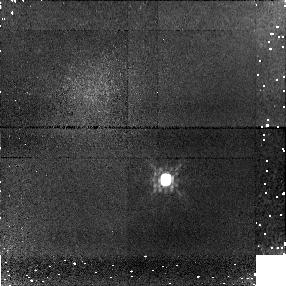
Target: SDSS-092615+584721
Instrument: NICMOS/NIC1
Filter: F110W
Exposure: 16 min
Observation ID: n8nh17010

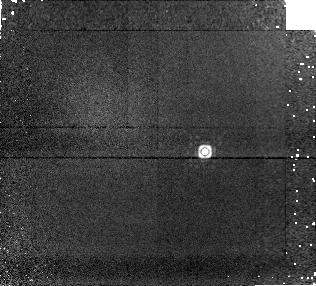
Target: SDSS-111010+011613
Instrument: NICMOS/NIC1
Filter: F170M
Exposure: 25 min
Observation ID: n8nh19020

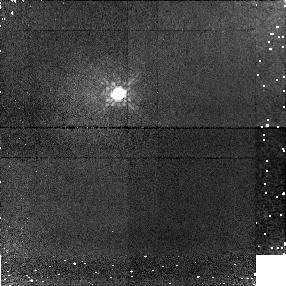
Target: 2MASS-024313-245329
Instrument: NICMOS/NIC1
Filter: F110W
Exposure: 14 min
Observation ID: n8nh01010

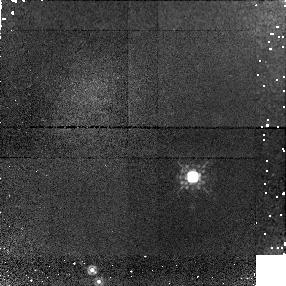
Target: 2MASS-051609-044549
Instrument: NICMOS/NIC1
Filter: F110W
Exposure: 14 min
Observation ID: n8nh04010

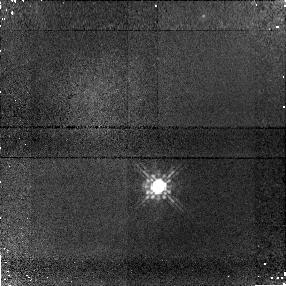
Target: SDSS-125453-012247
Instrument: NICMOS/NIC1
Filter: F110W
Exposure: 15 min
Observation ID: n8nh20010

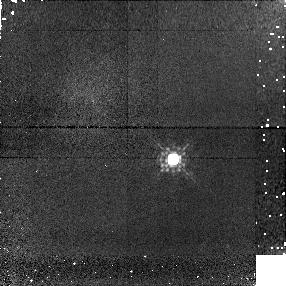
Target: 2MASS-222828-431026
Instrument: NICMOS/NIC1
Filter: F110W
Exposure: 15 min
Observation ID: n8nh10010

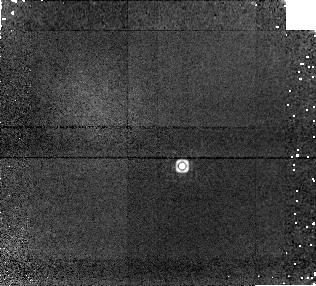
Target: 2MASS-041519-093506
Instrument: NICMOS/NIC1
Filter: F170M
Exposure: 25 min
Observation ID: n8nh03020

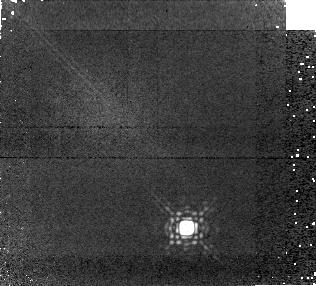
Target: 2MASS-150319+252519
Instrument: NICMOS/NIC1
Filter: F170M
Exposure: 25 min
Observation ID: n8nh08020

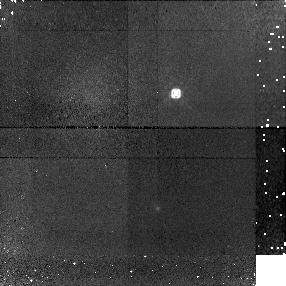
Target: SDSS-083717-000017
Instrument: NICMOS/NIC1
Filter: F110W
Exposure: 14 min
Observation ID: n8nh16010

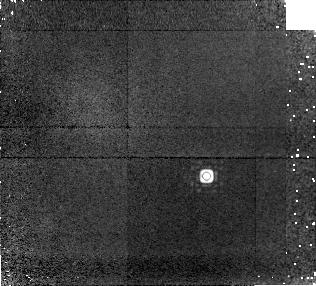
Target: 2MASS-233910+135230
Instrument: NICMOS/NIC1
Filter: F170M
Exposure: 25 min
Observation ID: n8nh12020

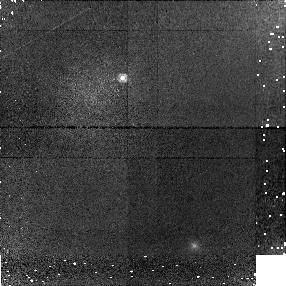
Target: 2MASS-072718+171001
Instrument: NICMOS/NIC1
Filter: F110W
Exposure: 14 min
Observation ID: n8nh05010

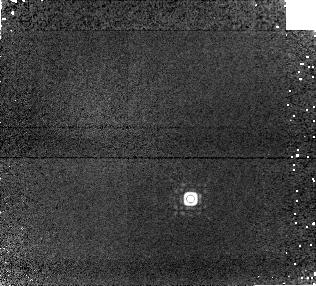
Target: SDSS-175032+175904
Instrument: NICMOS/NIC1
Filter: F170M
Exposure: 25 min
Observation ID: n8nh22020

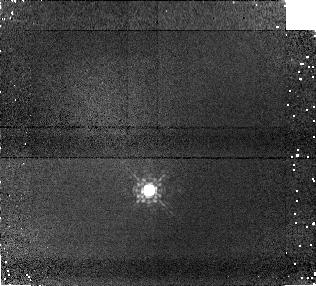
Target: 2MASS-034807-602227
Instrument: NICMOS/NIC1
Filter: F110W
Exposure: 27 min
Observation ID: n8nh02010

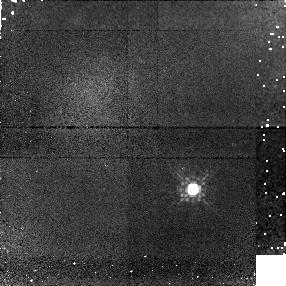
Target: 2MASS-075547+221216
Instrument: NICMOS/NIC1
Filter: F110W
Exposure: 14 min
Observation ID: n8nh06010

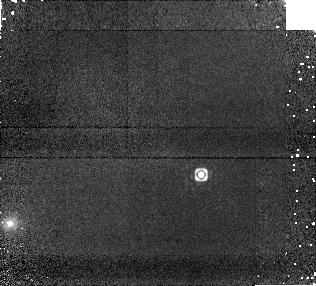
Target: 2MASS-121711-031113
Instrument: NICMOS/NIC1
Filter: F170M
Exposure: 25 min
Observation ID: n8nh07020

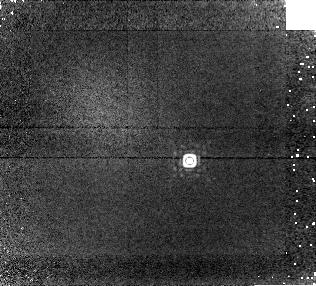
Target: SDSS-162414+002916
Instrument: NICMOS/NIC1
Filter: F170M
Exposure: 25 min
Observation ID: n8nh21020

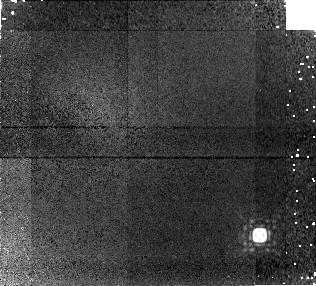
Target: SDSS-015141+124430
Instrument: NICMOS/NIC1
Filter: F170M
Exposure: 25 min
Observation ID: n8nh13020

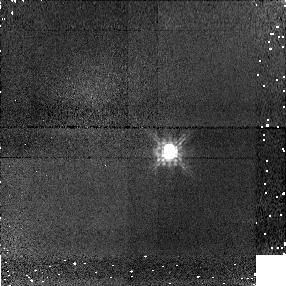
Target: SDSS-042348-041404
Instrument: NICMOS/NIC1
Filter: F110W
Exposure: 14 min
Observation ID: n8nh15010

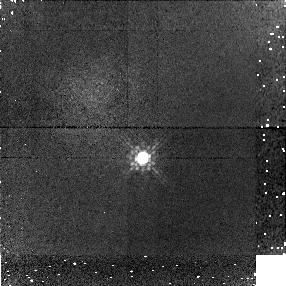
Target: 2MASS-225418+312349
Instrument: NICMOS/NIC1
Filter: F110W
Exposure: 14 min
Observation ID: n8nh11010

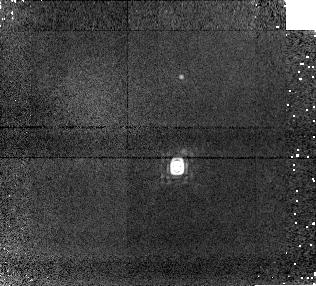
Target: SDSS-102109-030420
Instrument: NICMOS/NIC1
Filter: F170M
Exposure: 25 min
Observation ID: n8nh18020

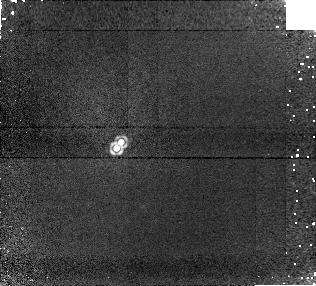
Target: 2MASS-155302+153237
Instrument: NICMOS/NIC1
Filter: F170M
Exposure: 25 min
Observation ID: n8nh09020

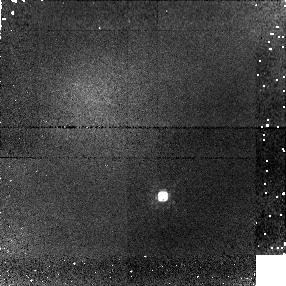
Target: SDSS-020742+000056
Instrument: NICMOS/NIC1
Filter: F110W
Exposure: 14 min
Observation ID: n8nh14010

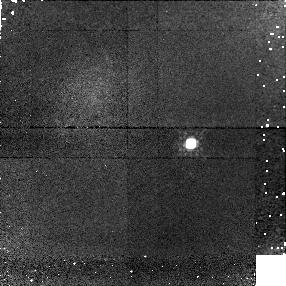
Target: SDSS-111010+011613
Instrument: NICMOS/NIC1
Filter: F110W
Exposure: 14 min
Observation ID: n8nh19010

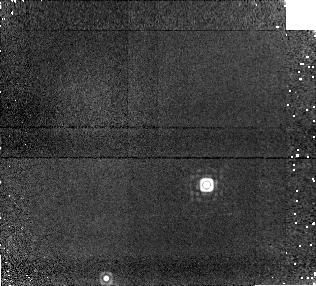
Target: 2MASS-051609-044549
Instrument: NICMOS/NIC1
Filter: F170M
Exposure: 25 min
Observation ID: n8nh04020

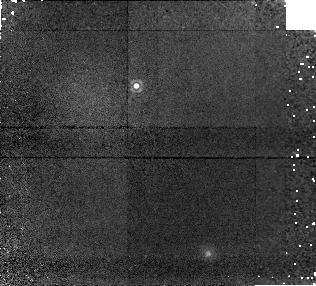
Target: 2MASS-072718+171001
Instrument: NICMOS/NIC1
Filter: F170M
Exposure: 25 min
Observation ID: n8nh05020

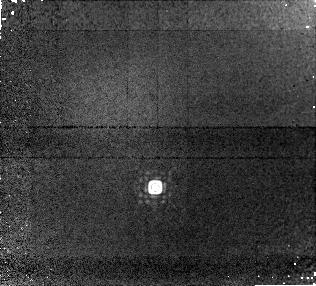
Target: 2MASS-034807-602227
Instrument: NICMOS/NIC1
Filter: F170M
Exposure: 51 min
Observation ID: n8nh02020

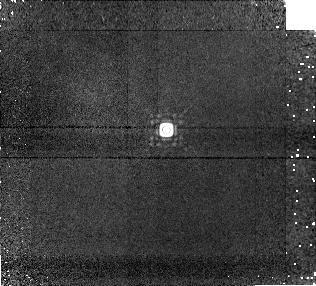
Target: 2MASS-024313-245329
Instrument: NICMOS/NIC1
Filter: F170M
Exposure: 25 min
Observation ID: n8nh01020

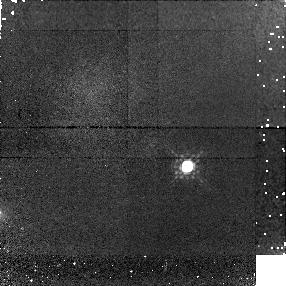
Target: 2MASS-121711-031113
Instrument: NICMOS/NIC1
Filter: F110W
Exposure: 14 min
Observation ID: n8nh07010

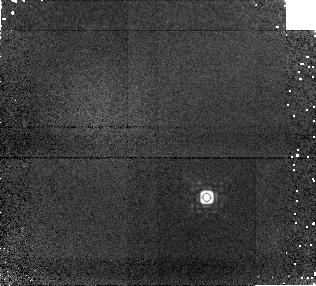
Target: 2MASS-075547+221216
Instrument: NICMOS/NIC1
Filter: F170M
Exposure: 25 min
Observation ID: n8nh06020

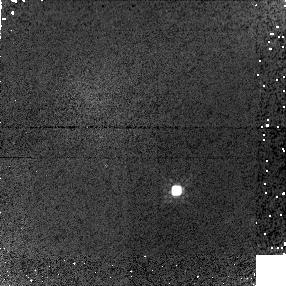
Target: SDSS-175032+175904
Instrument: NICMOS/NIC1
Filter: F110W
Exposure: 14 min
Observation ID: n8nh22010

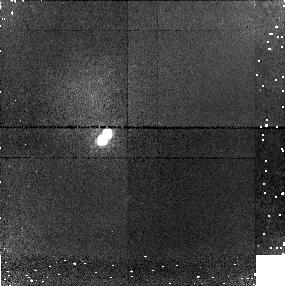
Target: 2MASS-155302+153237
Instrument: NICMOS/NIC1
Filter: F110W
Exposure: 14 min
Observation ID: n8nh09010

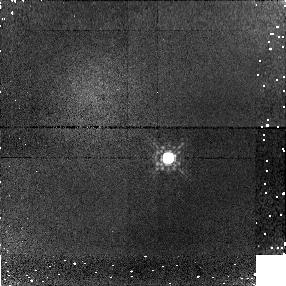
Target: 2MASS-041519-093506
Instrument: NICMOS/NIC1
Filter: F110W
Exposure: 14 min
Observation ID: n8nh03010

T Dwarf Companions: Searching for the Coldest Brown Dwarfs (PI: Burgasser, Adam J.)

Faint companions to known stars have historically led to the discovery of new classes of stellar and substellar objects. Because these discoveries are typically limited by the flux ratio of the components in the system, the intrinsically faintest companions are most effectively identified around the intrinsically faintest primaries. We propose to use NICMOS to image a sample of 22 of the coolest known (T-type) brown dwarfs in the Solar Neighborhood in order to search for fainter and cooler brown dwarf companions. The high spatial resolution of the NIC 1 detector enables us to distinguish binary systems with apparent separations greater than 0"08, or physical separations greater than 1.2 AU at the nominal distances of the objects in our sample. Furthermore, the substantial sensitivity of NICMOS imaging allows us to probe companion masses of 5-50 Jupiter masses and companion effective temperatures of 250-1300 K in a maximally efficient manner. Based on work to date, we expect that roughly 20% of the objects in our sample will be binary, and that one or two of these will likely harbor a significantly fainter secondary. Hence, we expect to find a companion cooler than any currently known brown dwarf, a potential prototype for the next spectral class. In addition, our investigation will add substantially to the sample of known binary brown dwarfs, allowing improved statistical analyses of the binary fraction, separation distribution, and mass ratio distribution of these systems, key quantities for probing brown dwarf formation. We will also identify optimal substellar systems for astrometric mass measurements, a critical check for theoretical models of brown dwarfs and extrasolar planets.